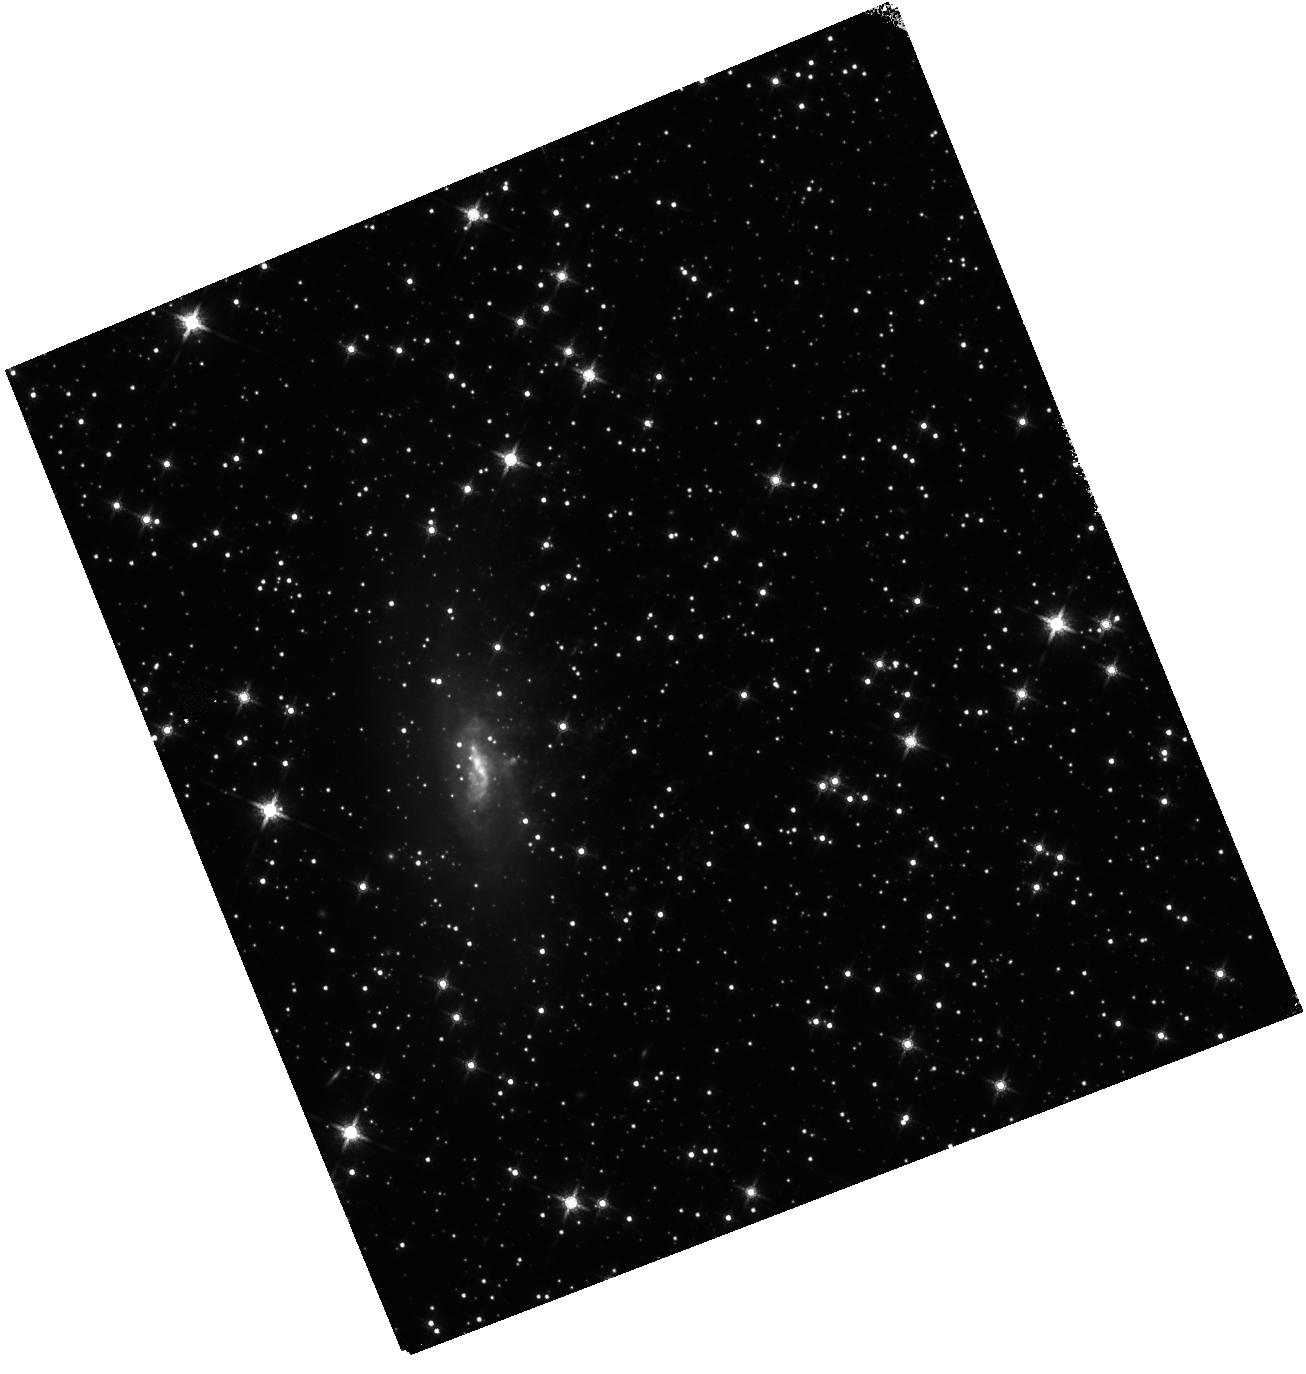
Target: ESO137-001. Instrument: WFC3/IR. Filter: F160W. Exposure: 25 min. Observation ID: hst_12372_a1_wfc3_ir_f160w_iblwa1

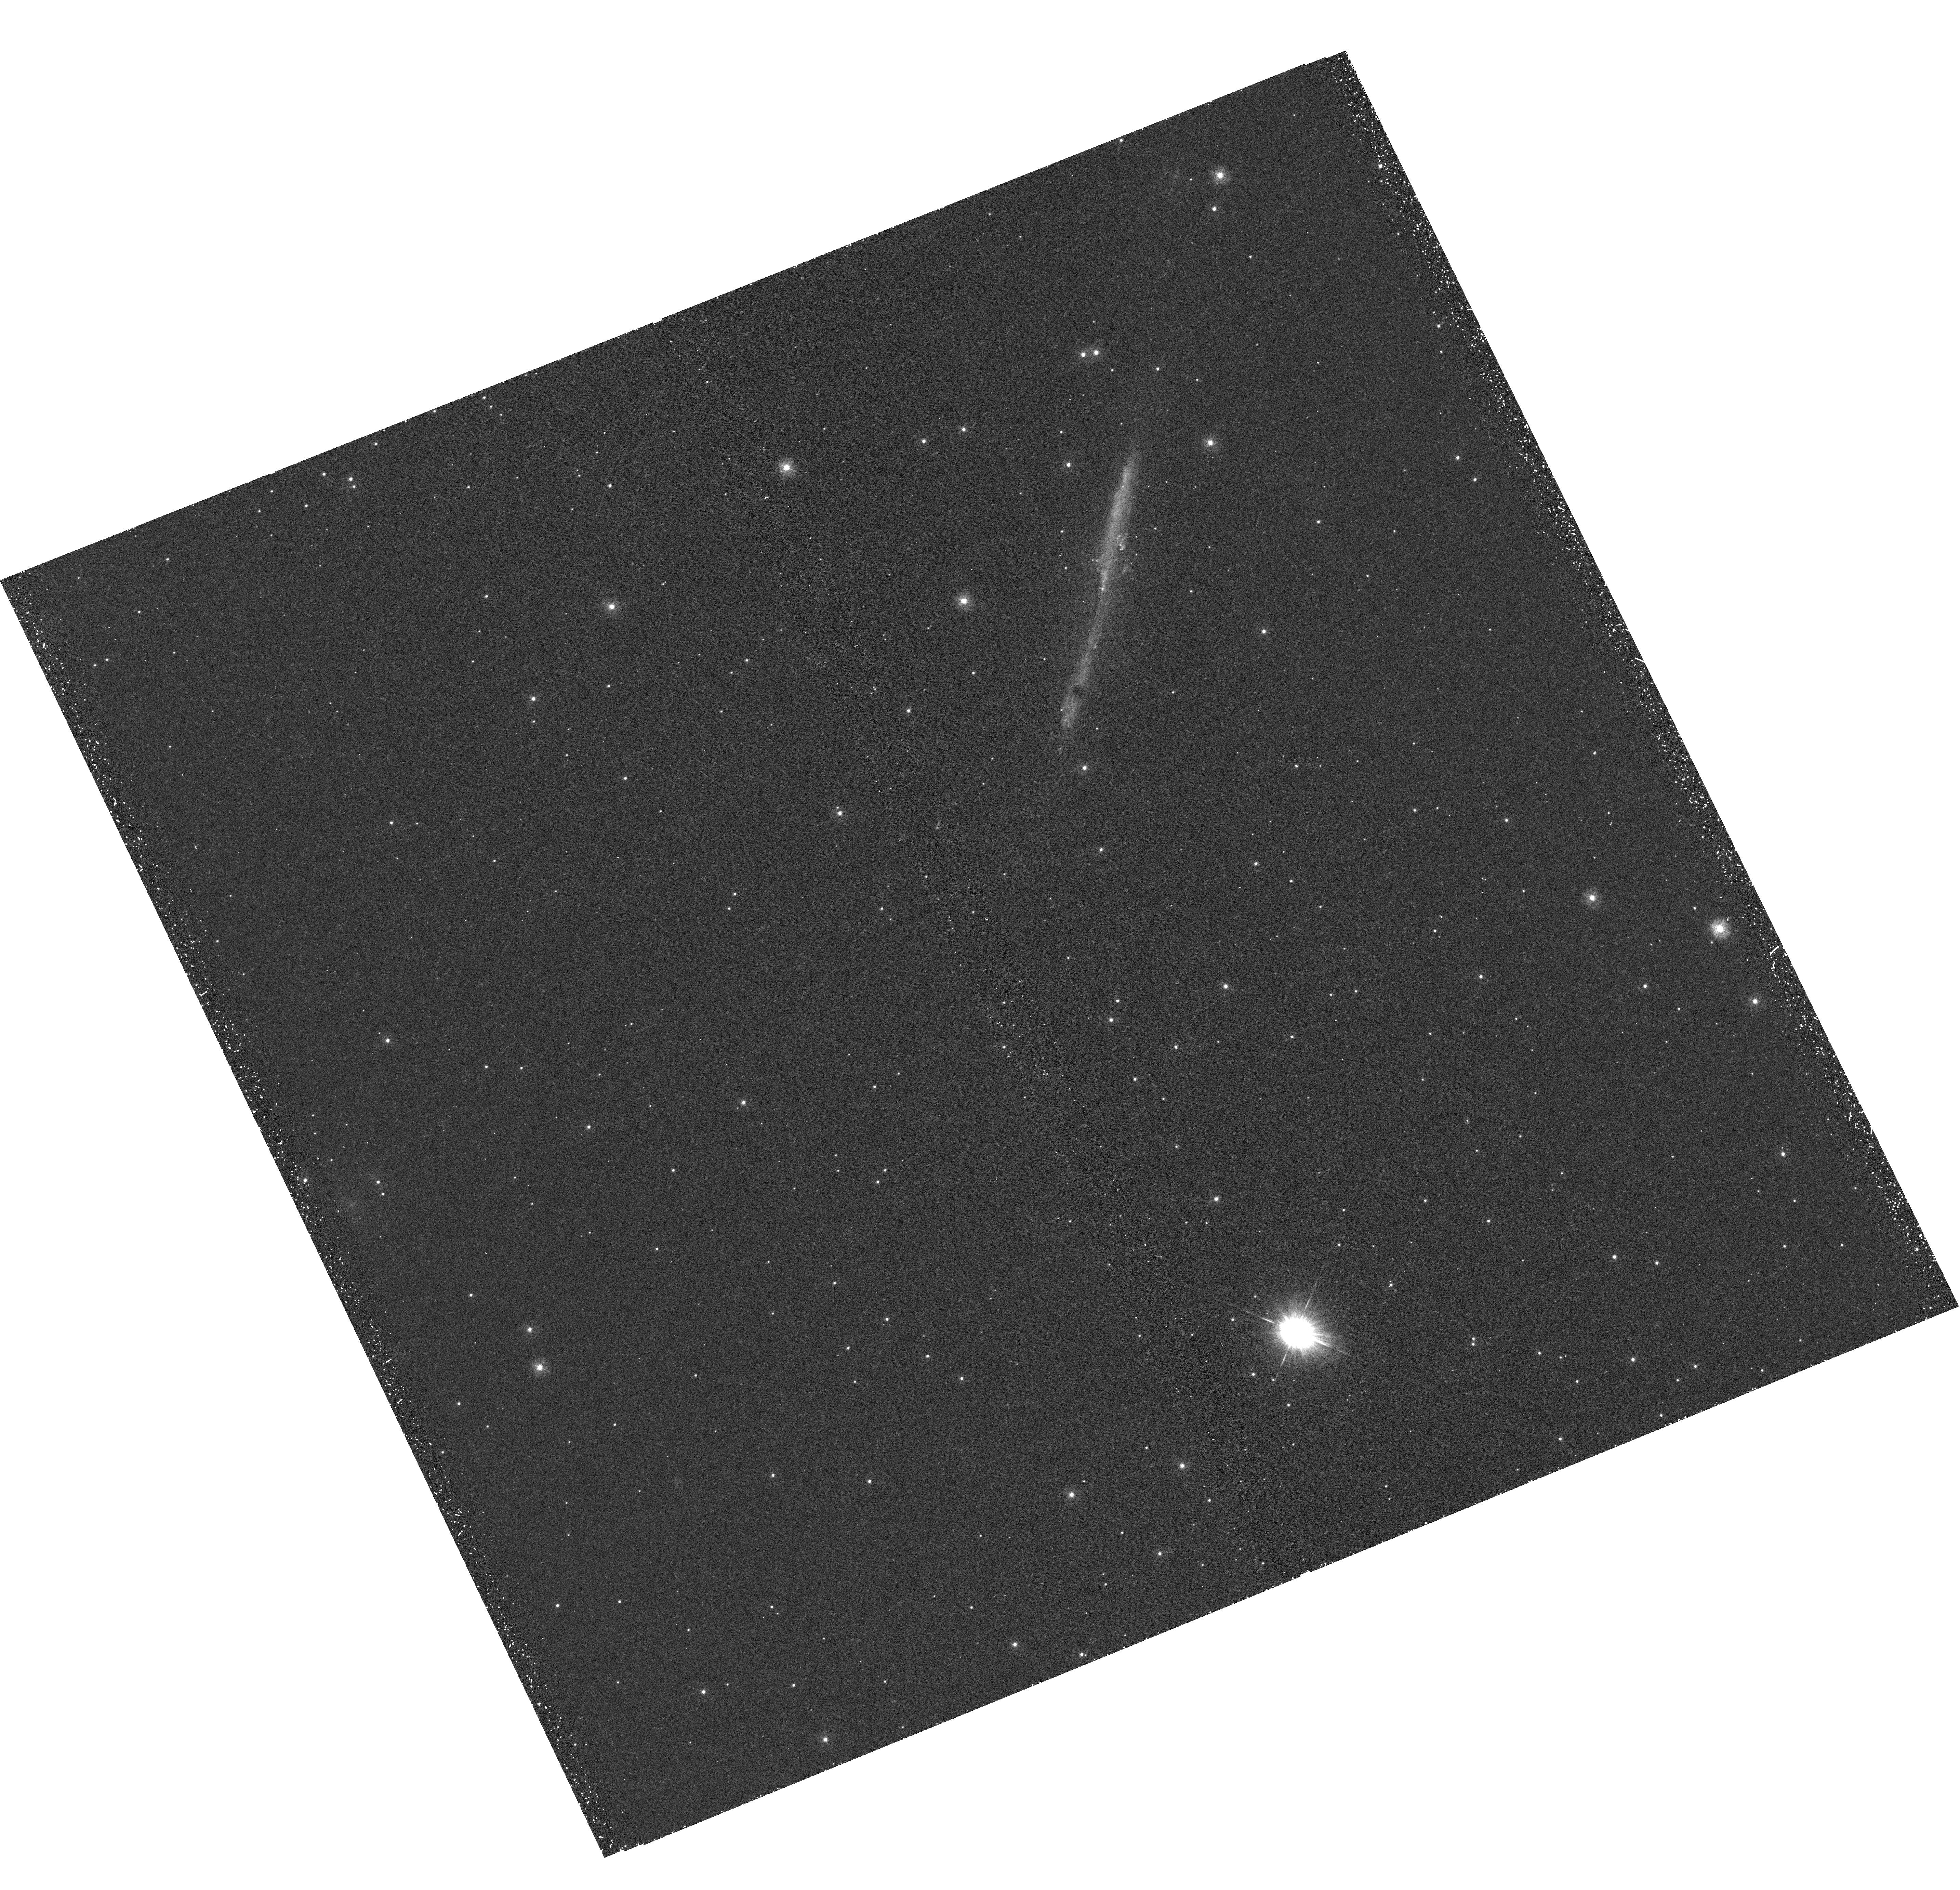
Target: ESO137-002-TAIL. Instrument: WFC3/UVIS. Filter: F275W. Exposure: 50 min. Observation ID: hst_12372_b1_wfc3_uvis_f275w_iblwb1

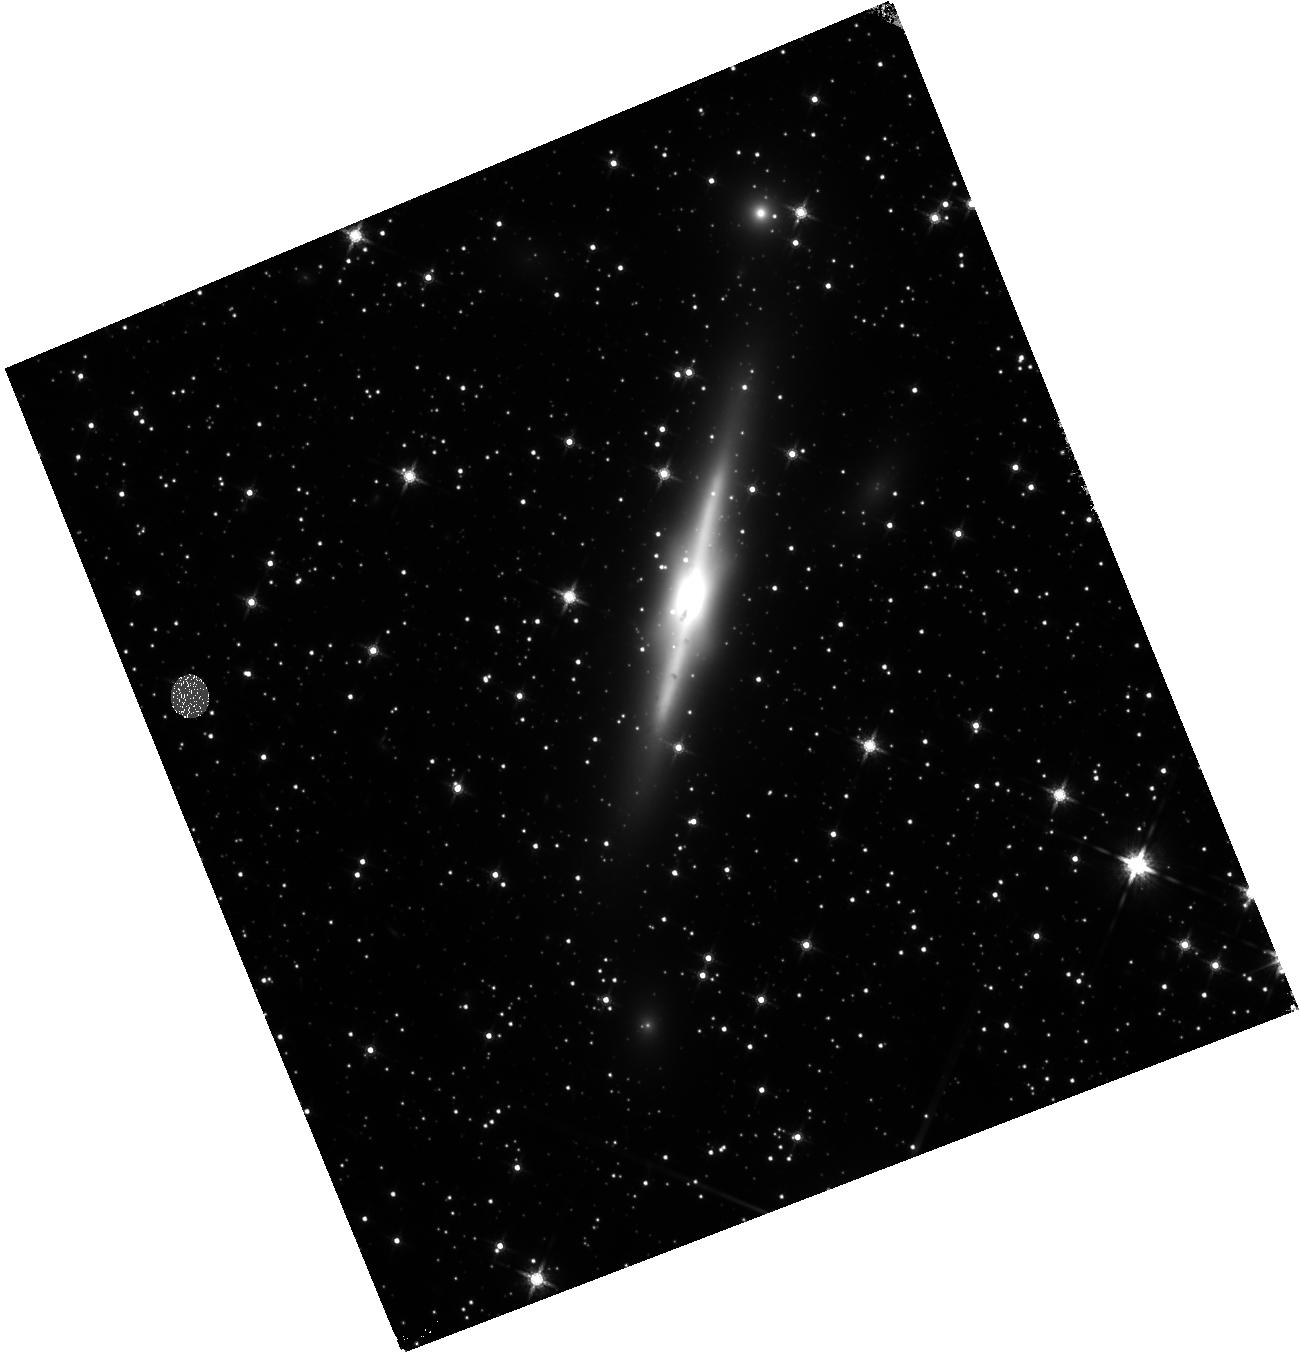
Target: ESO137-002-IR. Instrument: WFC3/IR. Filter: F160W. Exposure: 13 min. Observation ID: hst_12372_b1_wfc3_ir_f160w_iblwb1

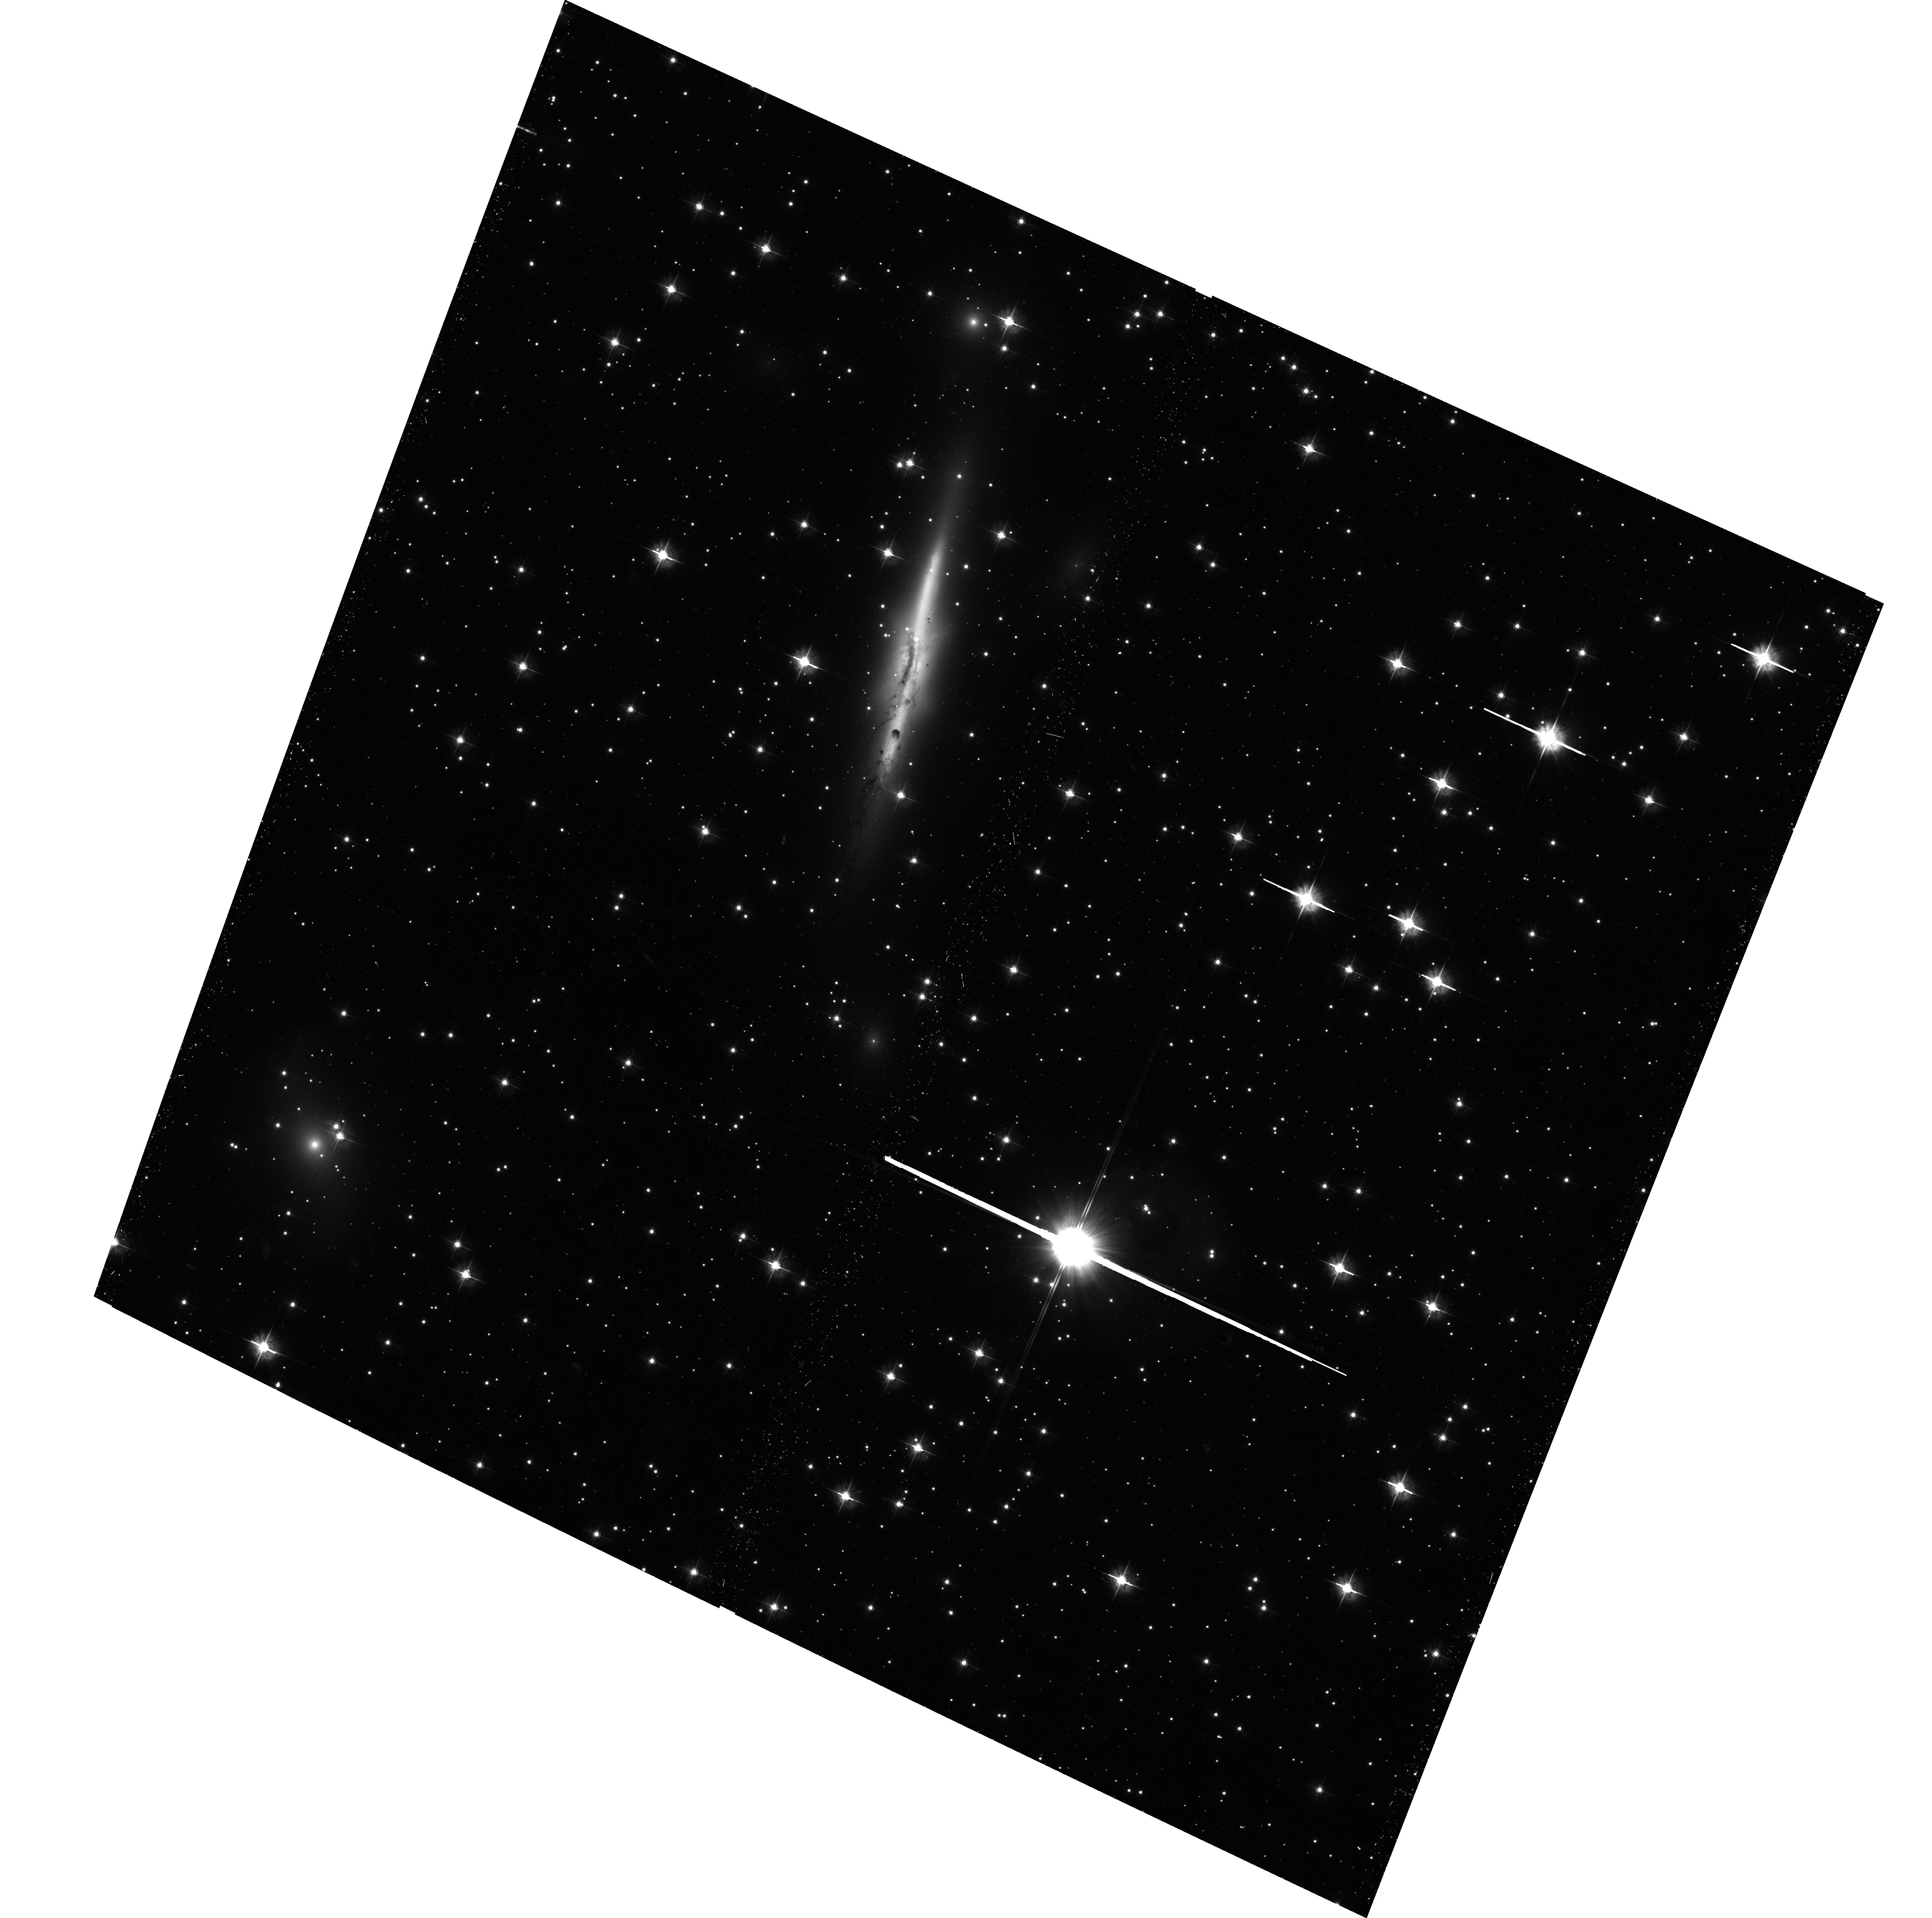
Target: ESO137-002-TAIL. Instrument: ACS/WFC. Filter: F475W. Exposure: 29 min. Observation ID: hst_12372_01_acs_wfc_f475w_jblw01

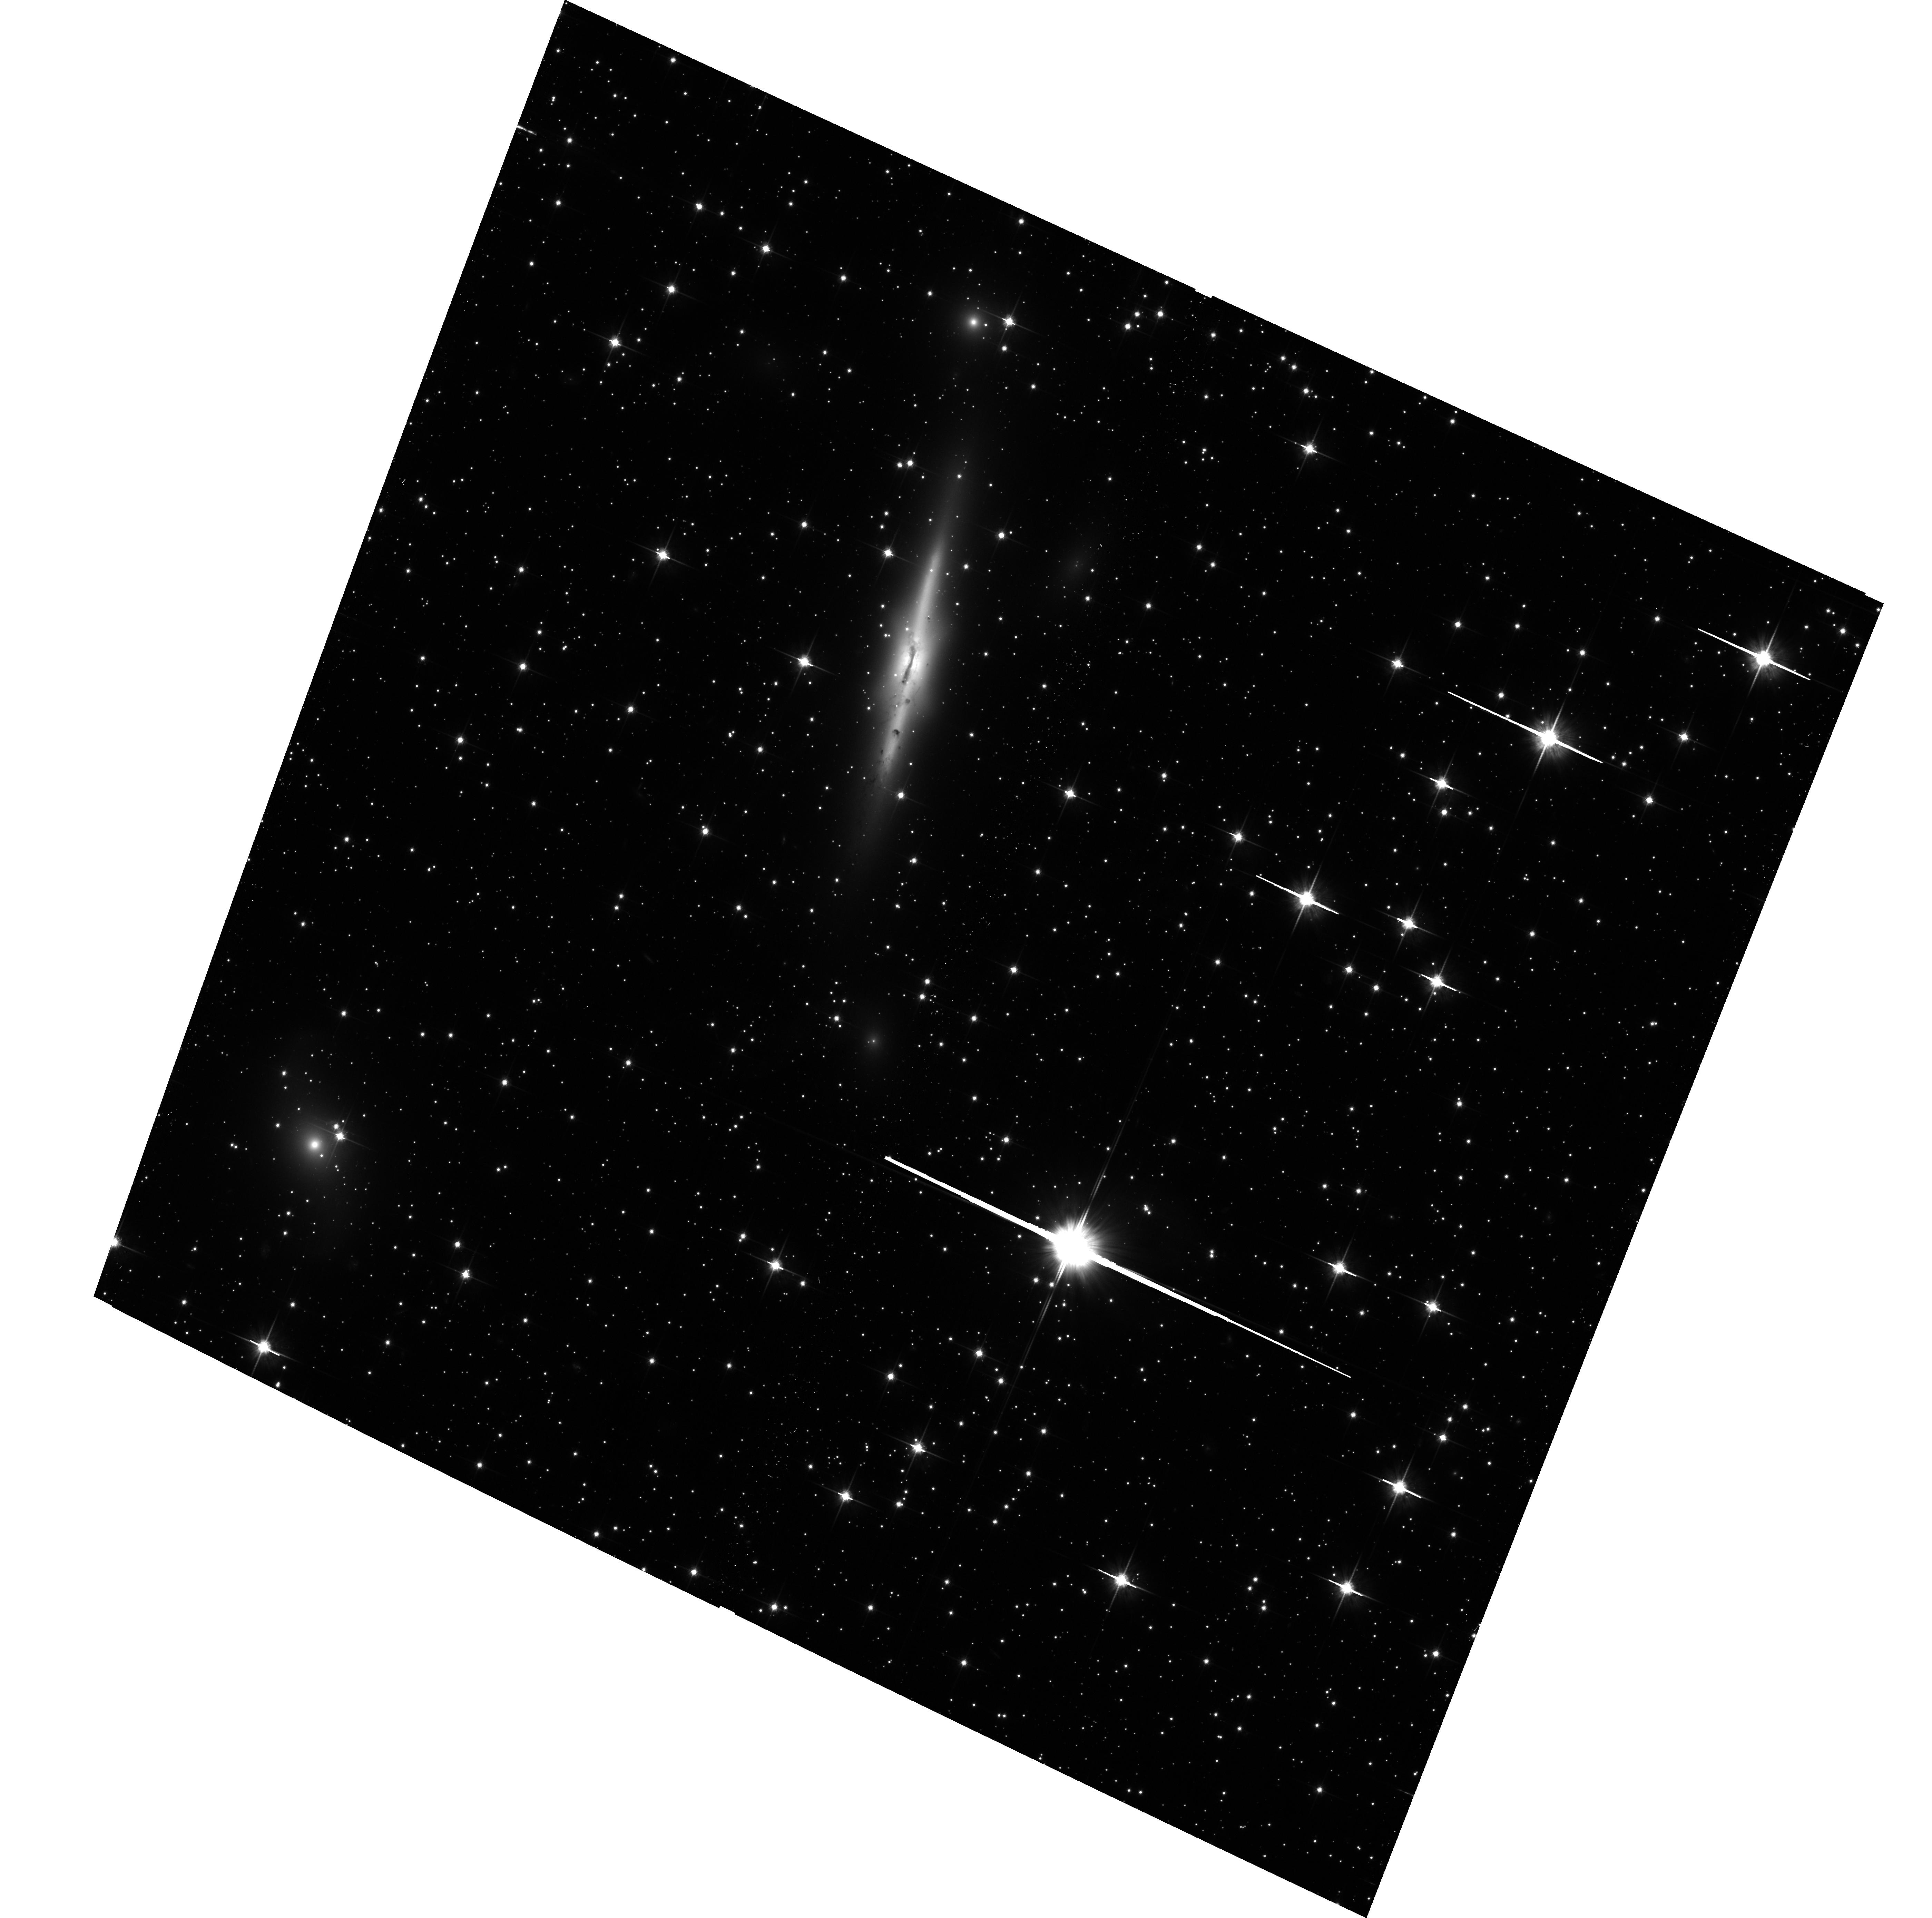
Target: ESO137-002-TAIL. Instrument: ACS/WFC. Filter: F814W. Exposure: 11 min. Observation ID: hst_12372_01_acs_wfc_f814w_jblw01

A hot X-ray tail from a transforming galaxy in A3627 (PI: Sun, Ming)

The ICM has long been proposed to play a vital role in galaxy evolution in clusters, through stripping of the galactic cold gas. Studies of gaseous tails behind cluster late-type galaxies have shed light on the energy transfer in the multi-phase gas, demonstrated by the recent discoveries of X-ray tails, intracluster star-formation and ULXs in the stripped gas. We propose a 95 ks ACIS-S observation of a surprisingly hot X-ray tail of ESO137-002 in A3627, as well as joint HST observations in three orbits. These observations aim to confirm the first hot X-ray tails in clusters, study the substructure in the X-ray tail (double tails? a possible extension to 100 kpc?), search for and study more intracluster ULXs and star formation. We have supporting data of optical spectroscopy, HI and CO.